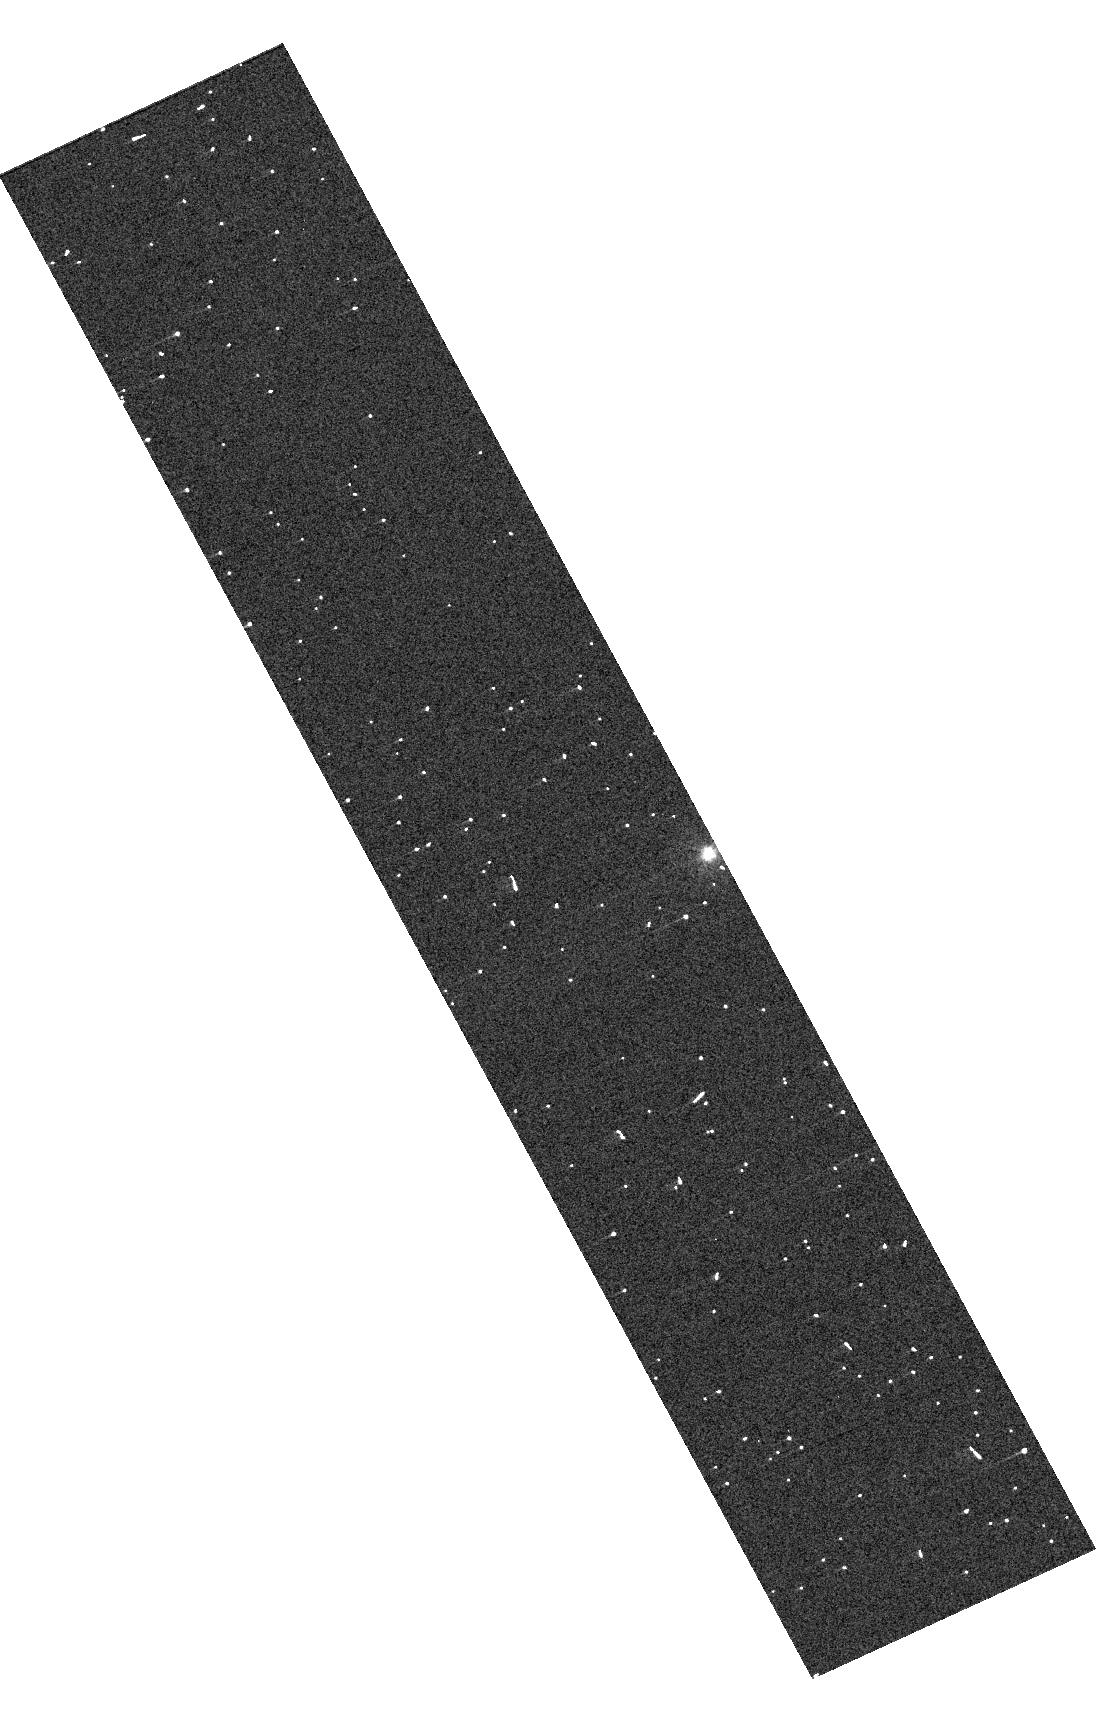
Target: HATS-72
Instrument: WFC3/UVIS
Filter: F300X
Exposure: 3 min
Observation ID: hst_17612_03_wfc3_uvis_f300x_ifbw03

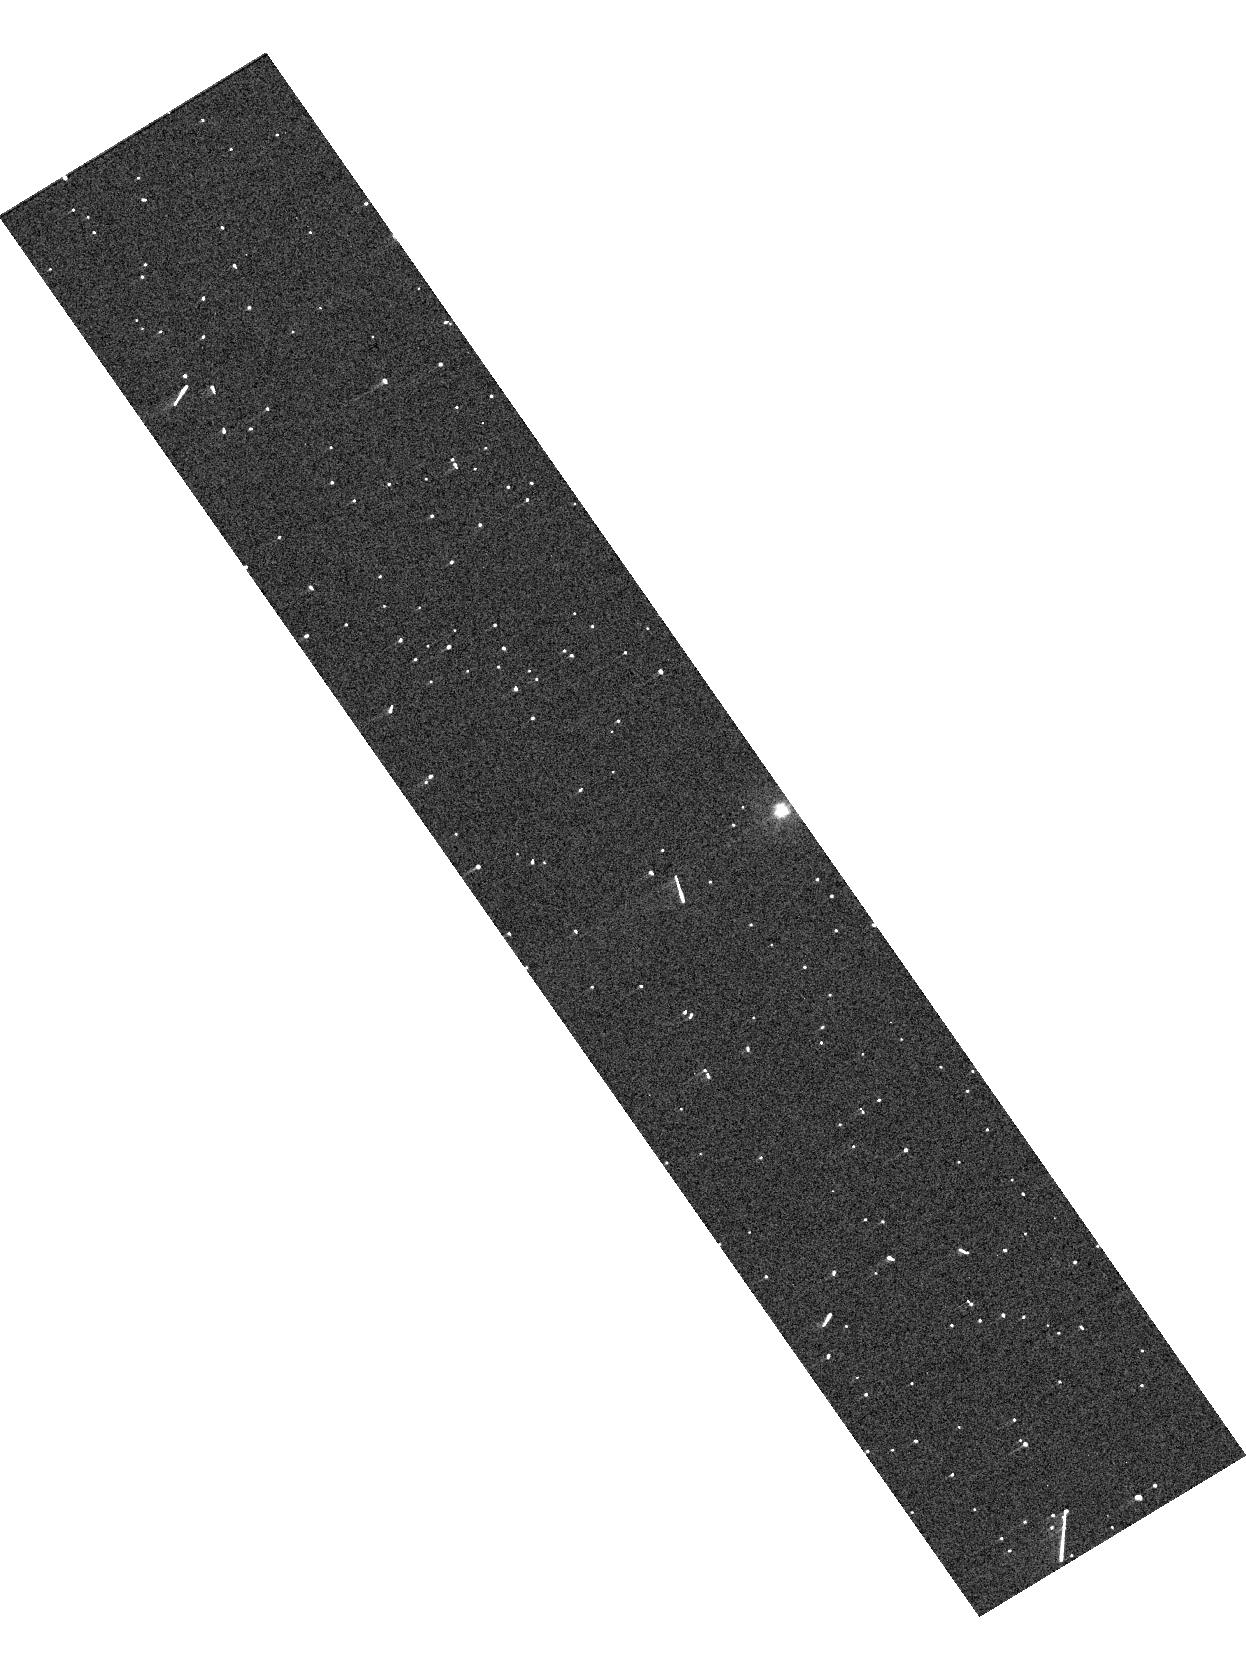
Target: HATS-72
Instrument: WFC3/UVIS
Filter: F300X
Exposure: 3 min
Observation ID: hst_17612_02_wfc3_uvis_f300x_ifbw02

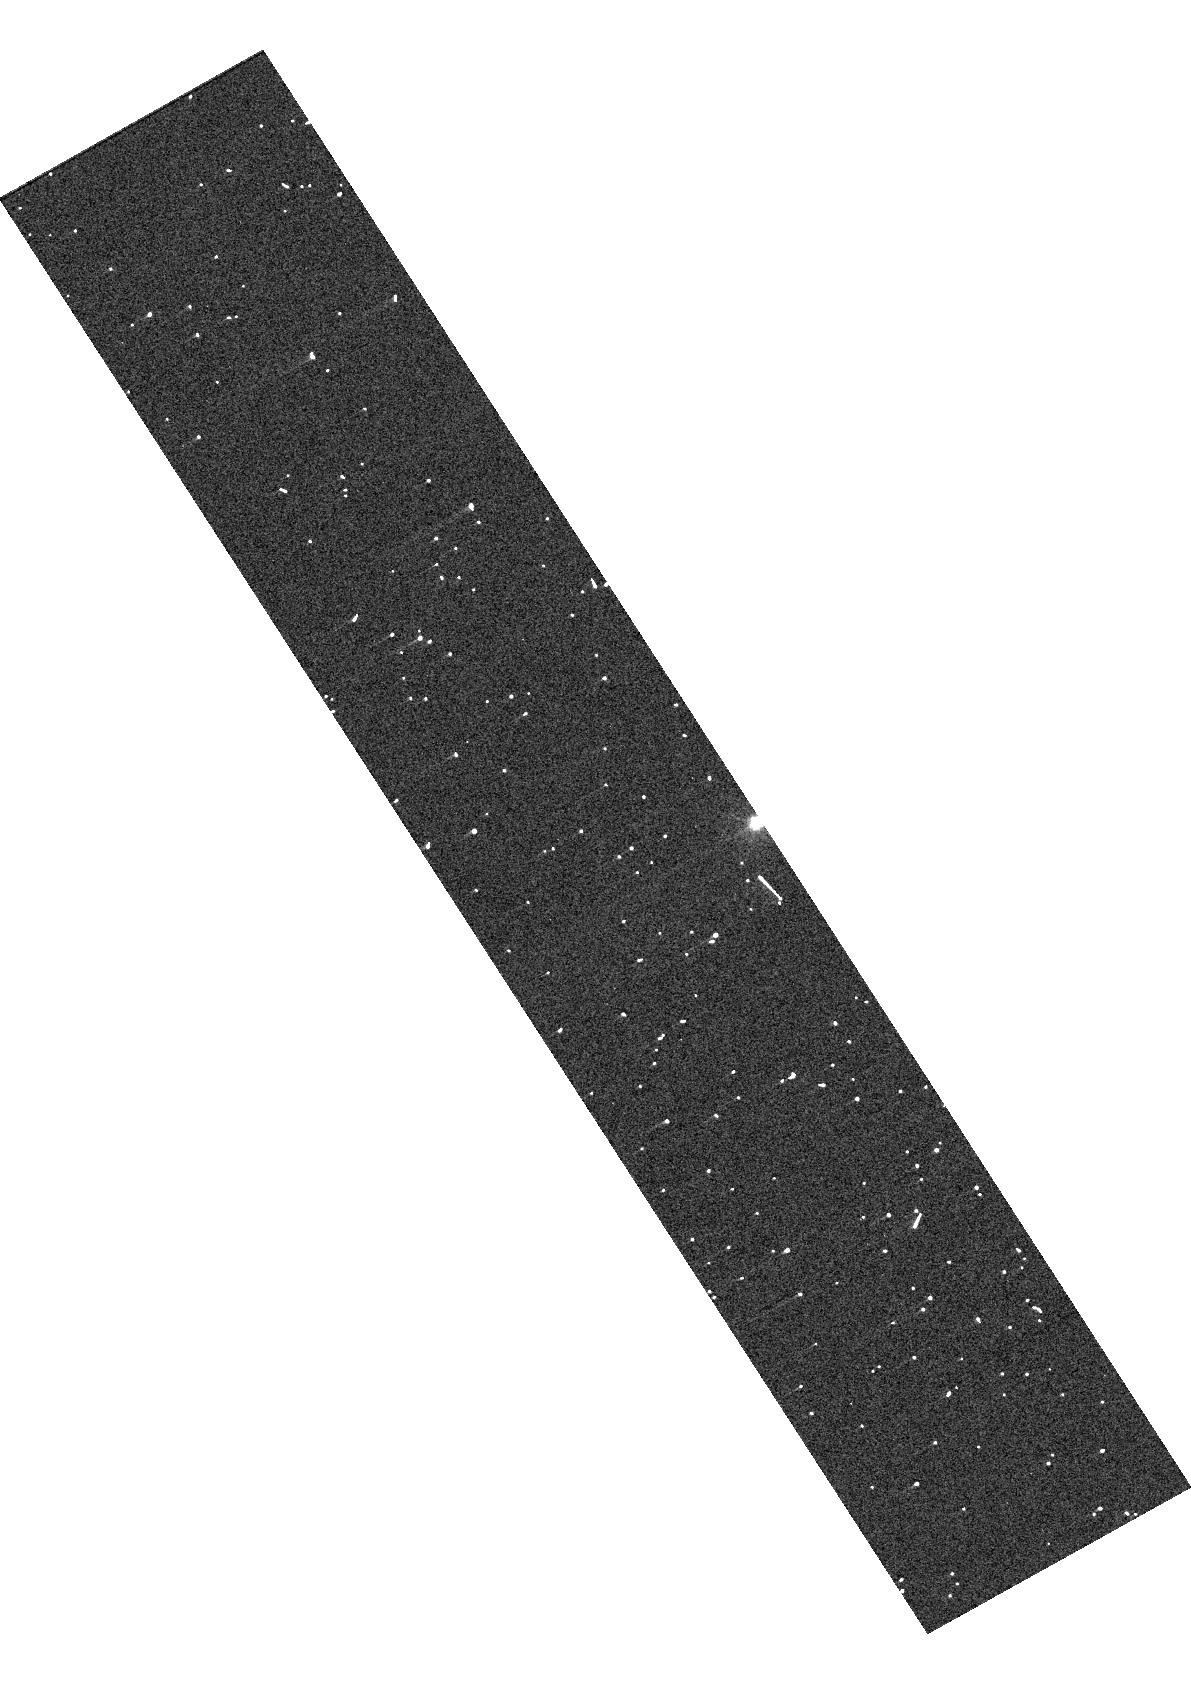
Target: HATS-72
Instrument: WFC3/UVIS
Filter: F300X
Exposure: 3 min
Observation ID: hst_17612_01_wfc3_uvis_f300x_ifbw01

JWSTs Exoplanet Grand Tour Spectroscopic Survey (PI: Sing, David K.)

During their Grand Tour, the Voyager spacecraft revolutionized our view of the solar system, making more fundamental discoveries about different planetary environments than any mission before or since. Thousands of exoplanets are now known, and with the transformative capabilities of JWST, a Grand Tour of the exoplanets can now begin. How exoplanets form and their overall composition and chemical makeup remain major outstanding issues, and we seek to make progress on the underlying physical processes of these topics by unlocking the rich spectra of exoplanetary atmospheres, synergizing JWST's capabilities with HST. Here, we propose a first-generation JWST-HST exoplanet statistical survey covering giant planets from Neptune to Jupiter sizes. With a wide comprehensive survey across the major giant planet types and temperatures, our Grand Tour will establish a legacy dataset of high-quality exoplanet spectra early in JWST's lifetime. Without this frame of reference, the multitude of single-planet JWST studies will be hard to place in the context of the wider perspective, and rich areas of discovery can be easily overlooked. This program synthesizes the discordant Cycle 1 & 2 observations by carefully selecting 142 hours of complimentary key targets and wavelengths, leveraging the entire set into a 1st generation 350-hour Treasury-level 25 planet survey, a true exoplanet Grand Tour. A statistically significant number of planets will be available in JWST's first few cycles, enabling comparison studies which will provide immediate progress in answering several longstanding key questions relevant to all exoplanet types regarding their atmospheric chemistry and formation.